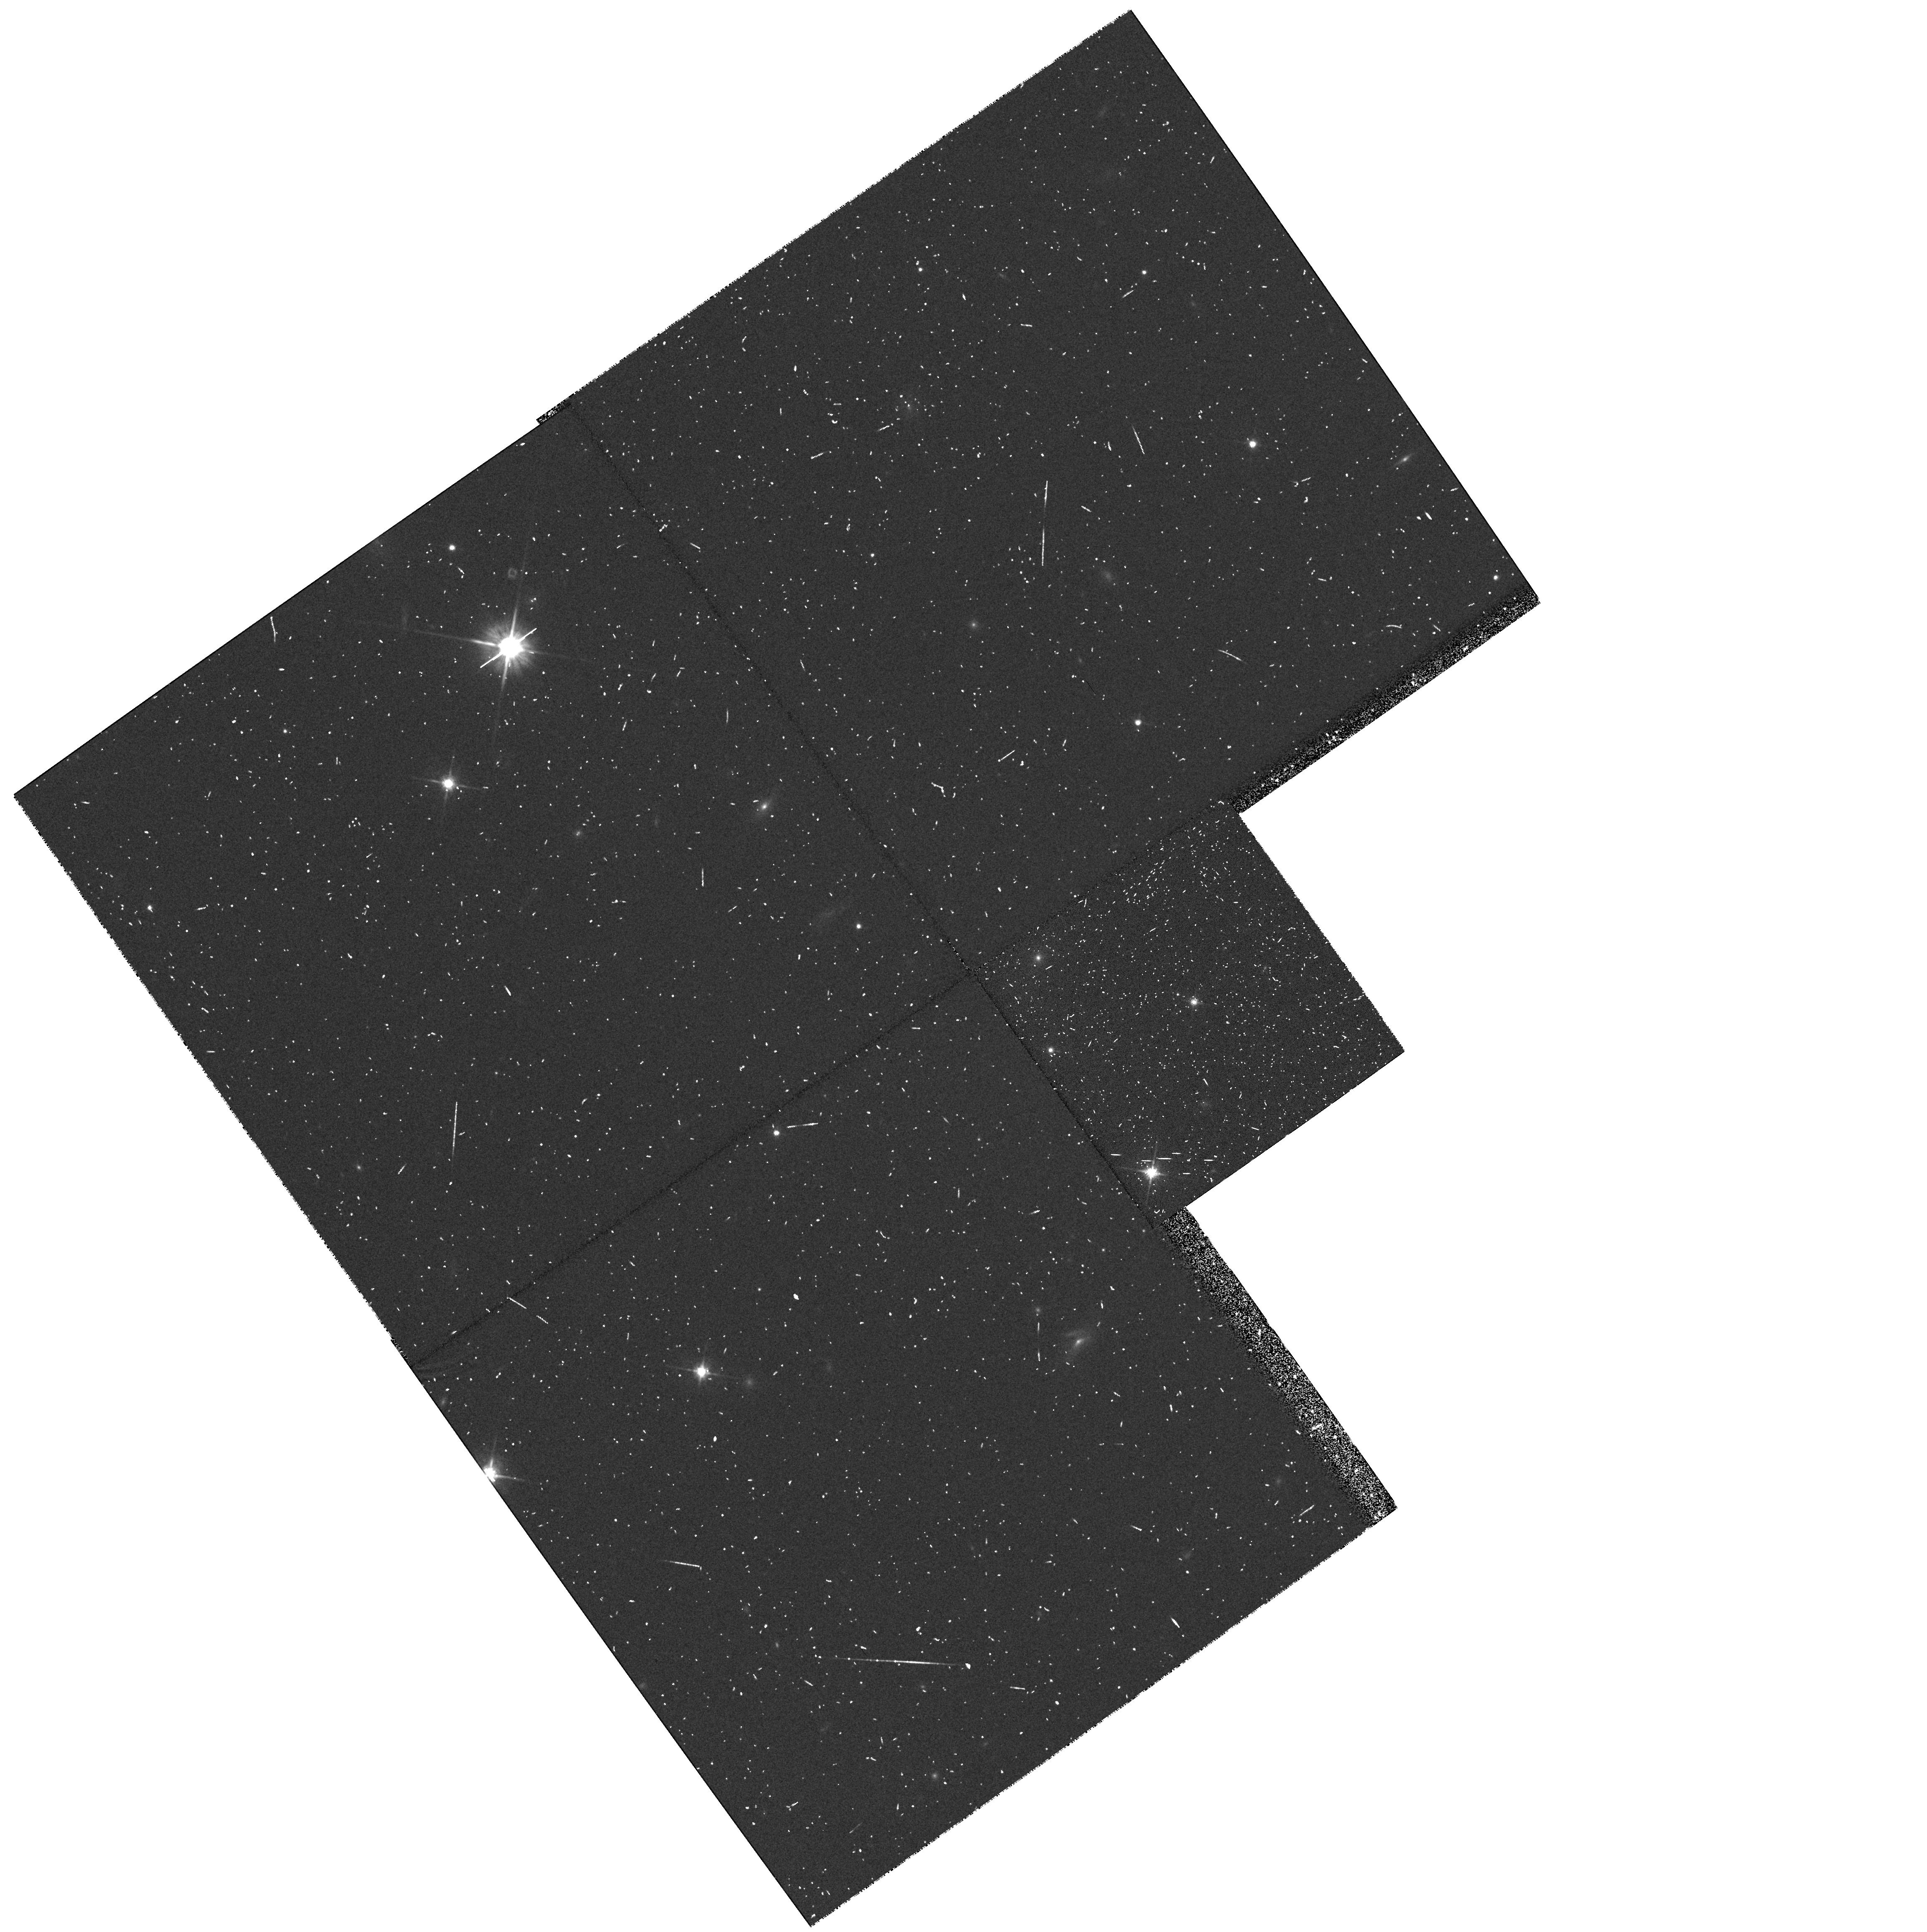
Target: PLEIADES-034142+235457. Instrument: WFPC2/PC. Filter: F702W. Exposure: 13 min. Observation ID: hst_6131_03_wfpc2_pc_f702w_u2rk03

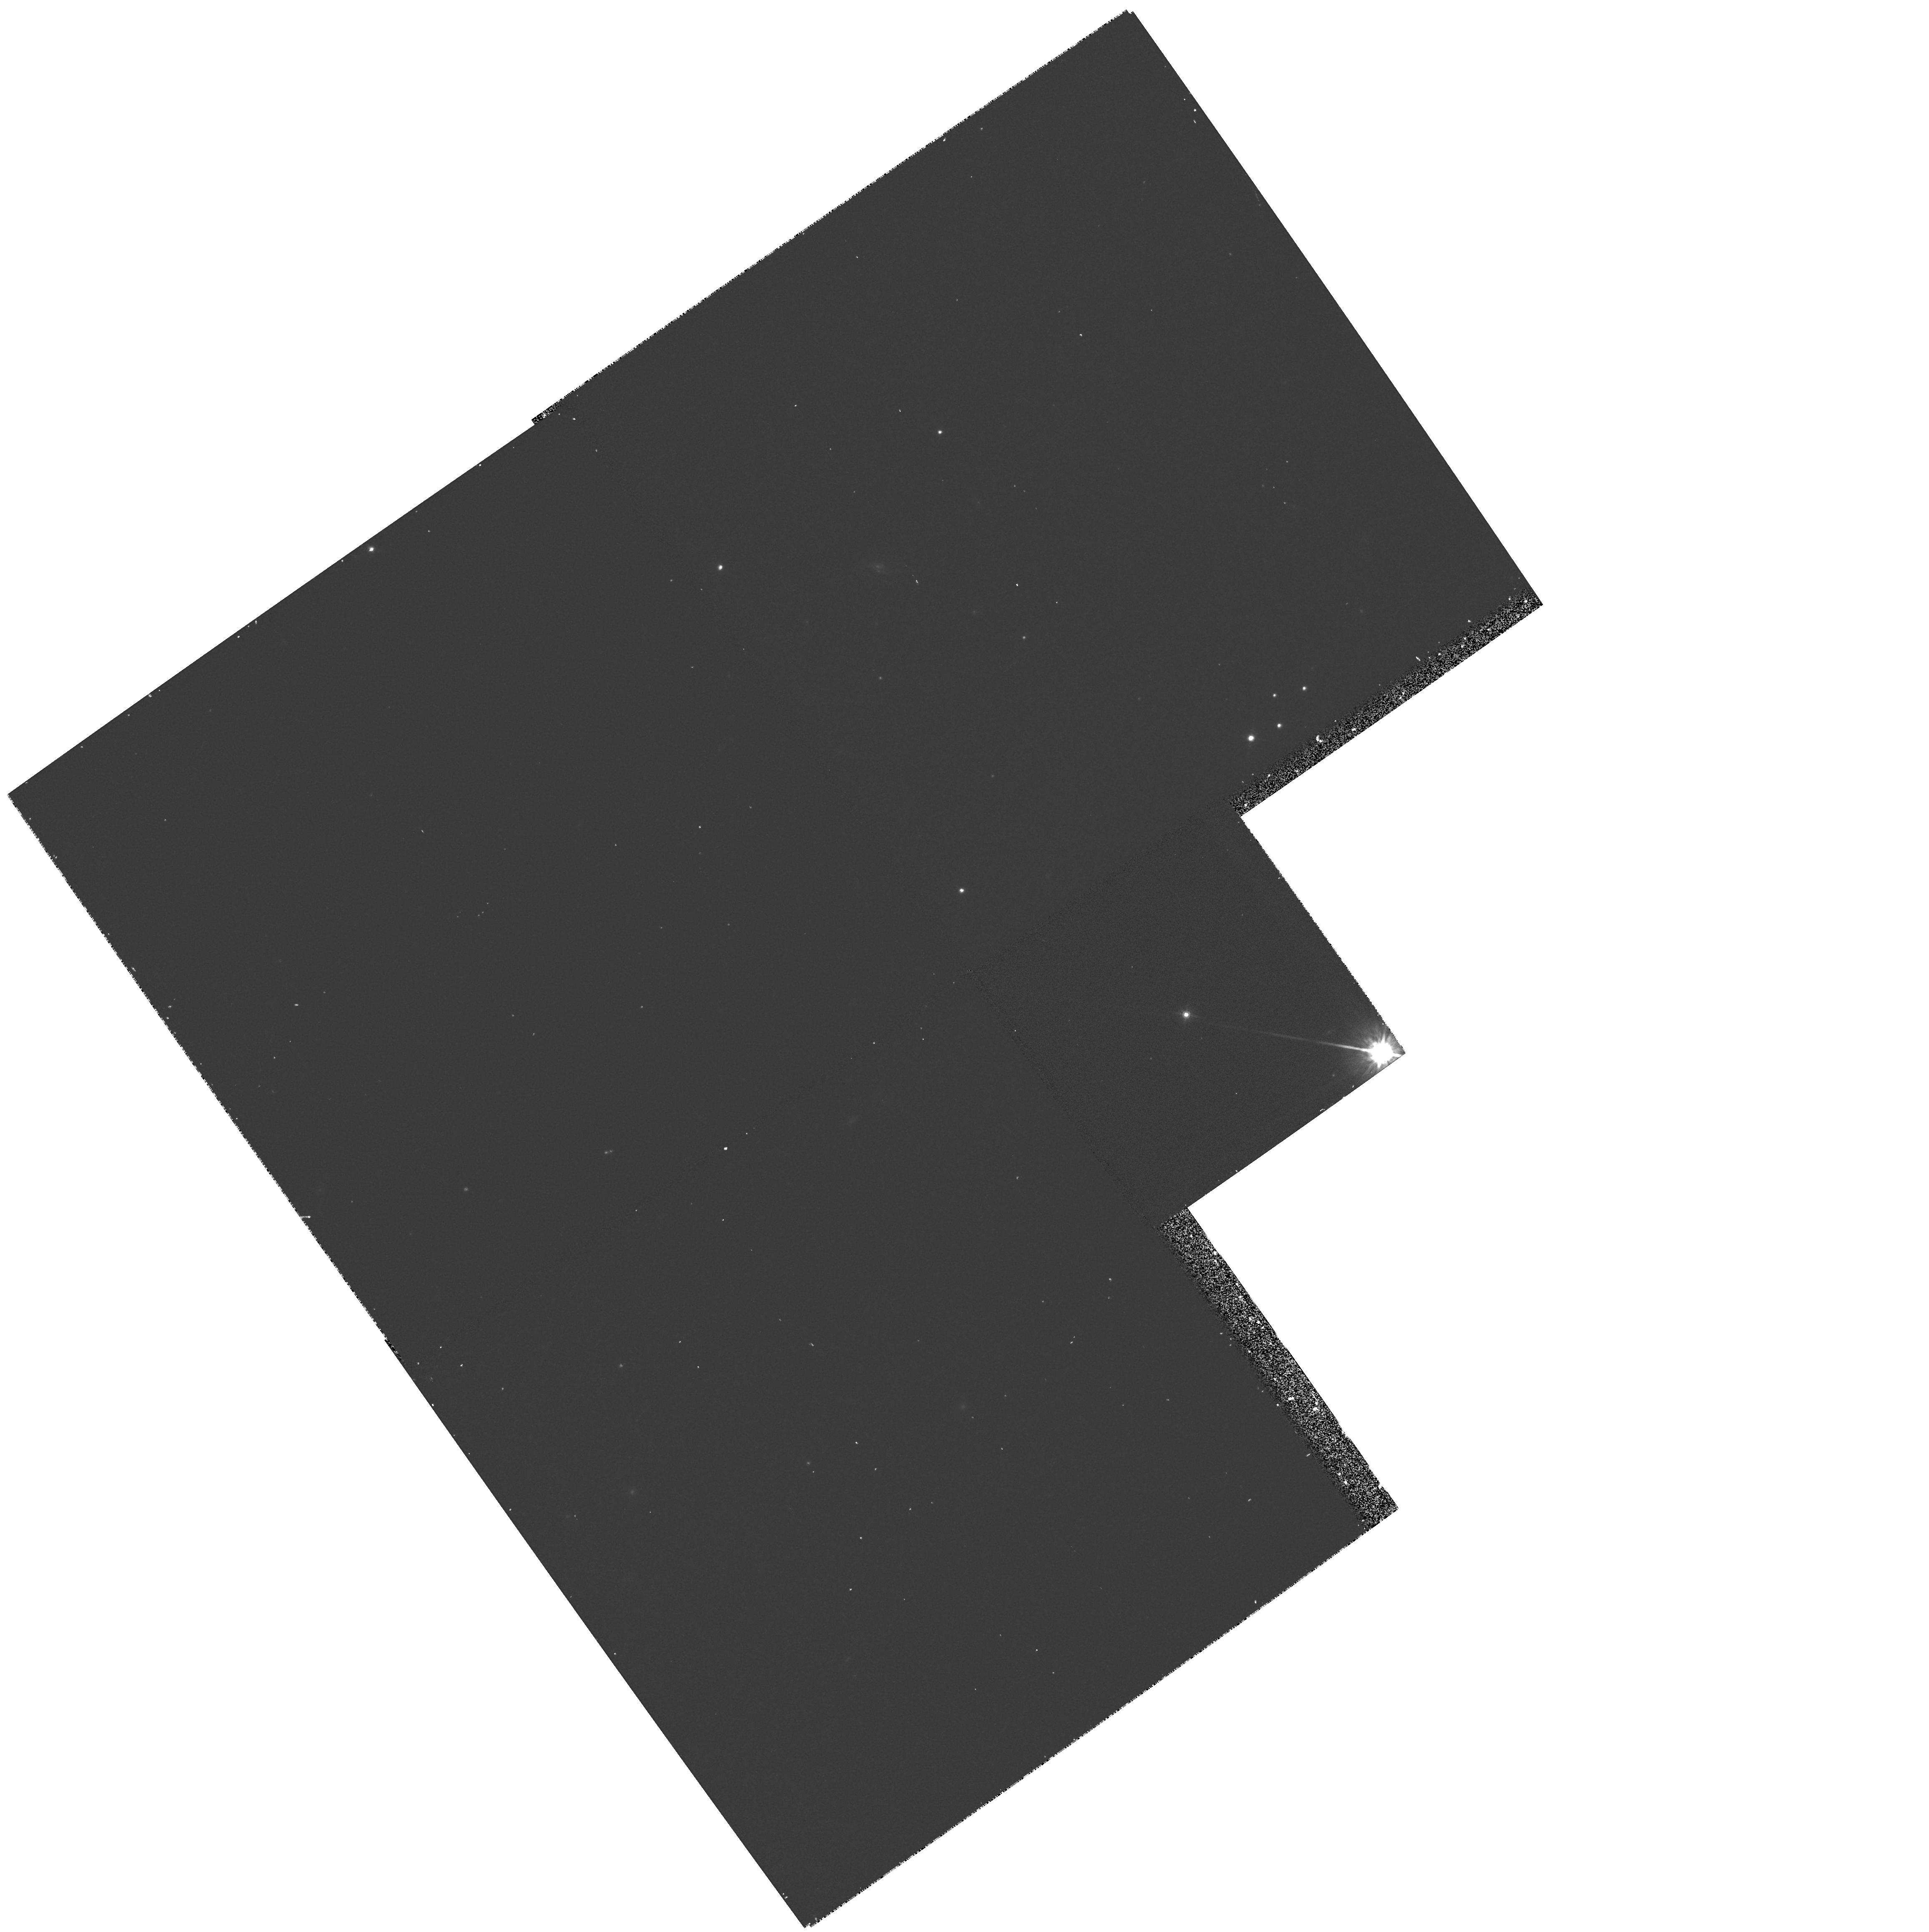
Target: PLEIADES-034513+235345. Instrument: WFPC2/PC. Filter: F785LP. Exposure: 17 min. Observation ID: hst_6131_06_wfpc2_pc_f785lp_u2rk06

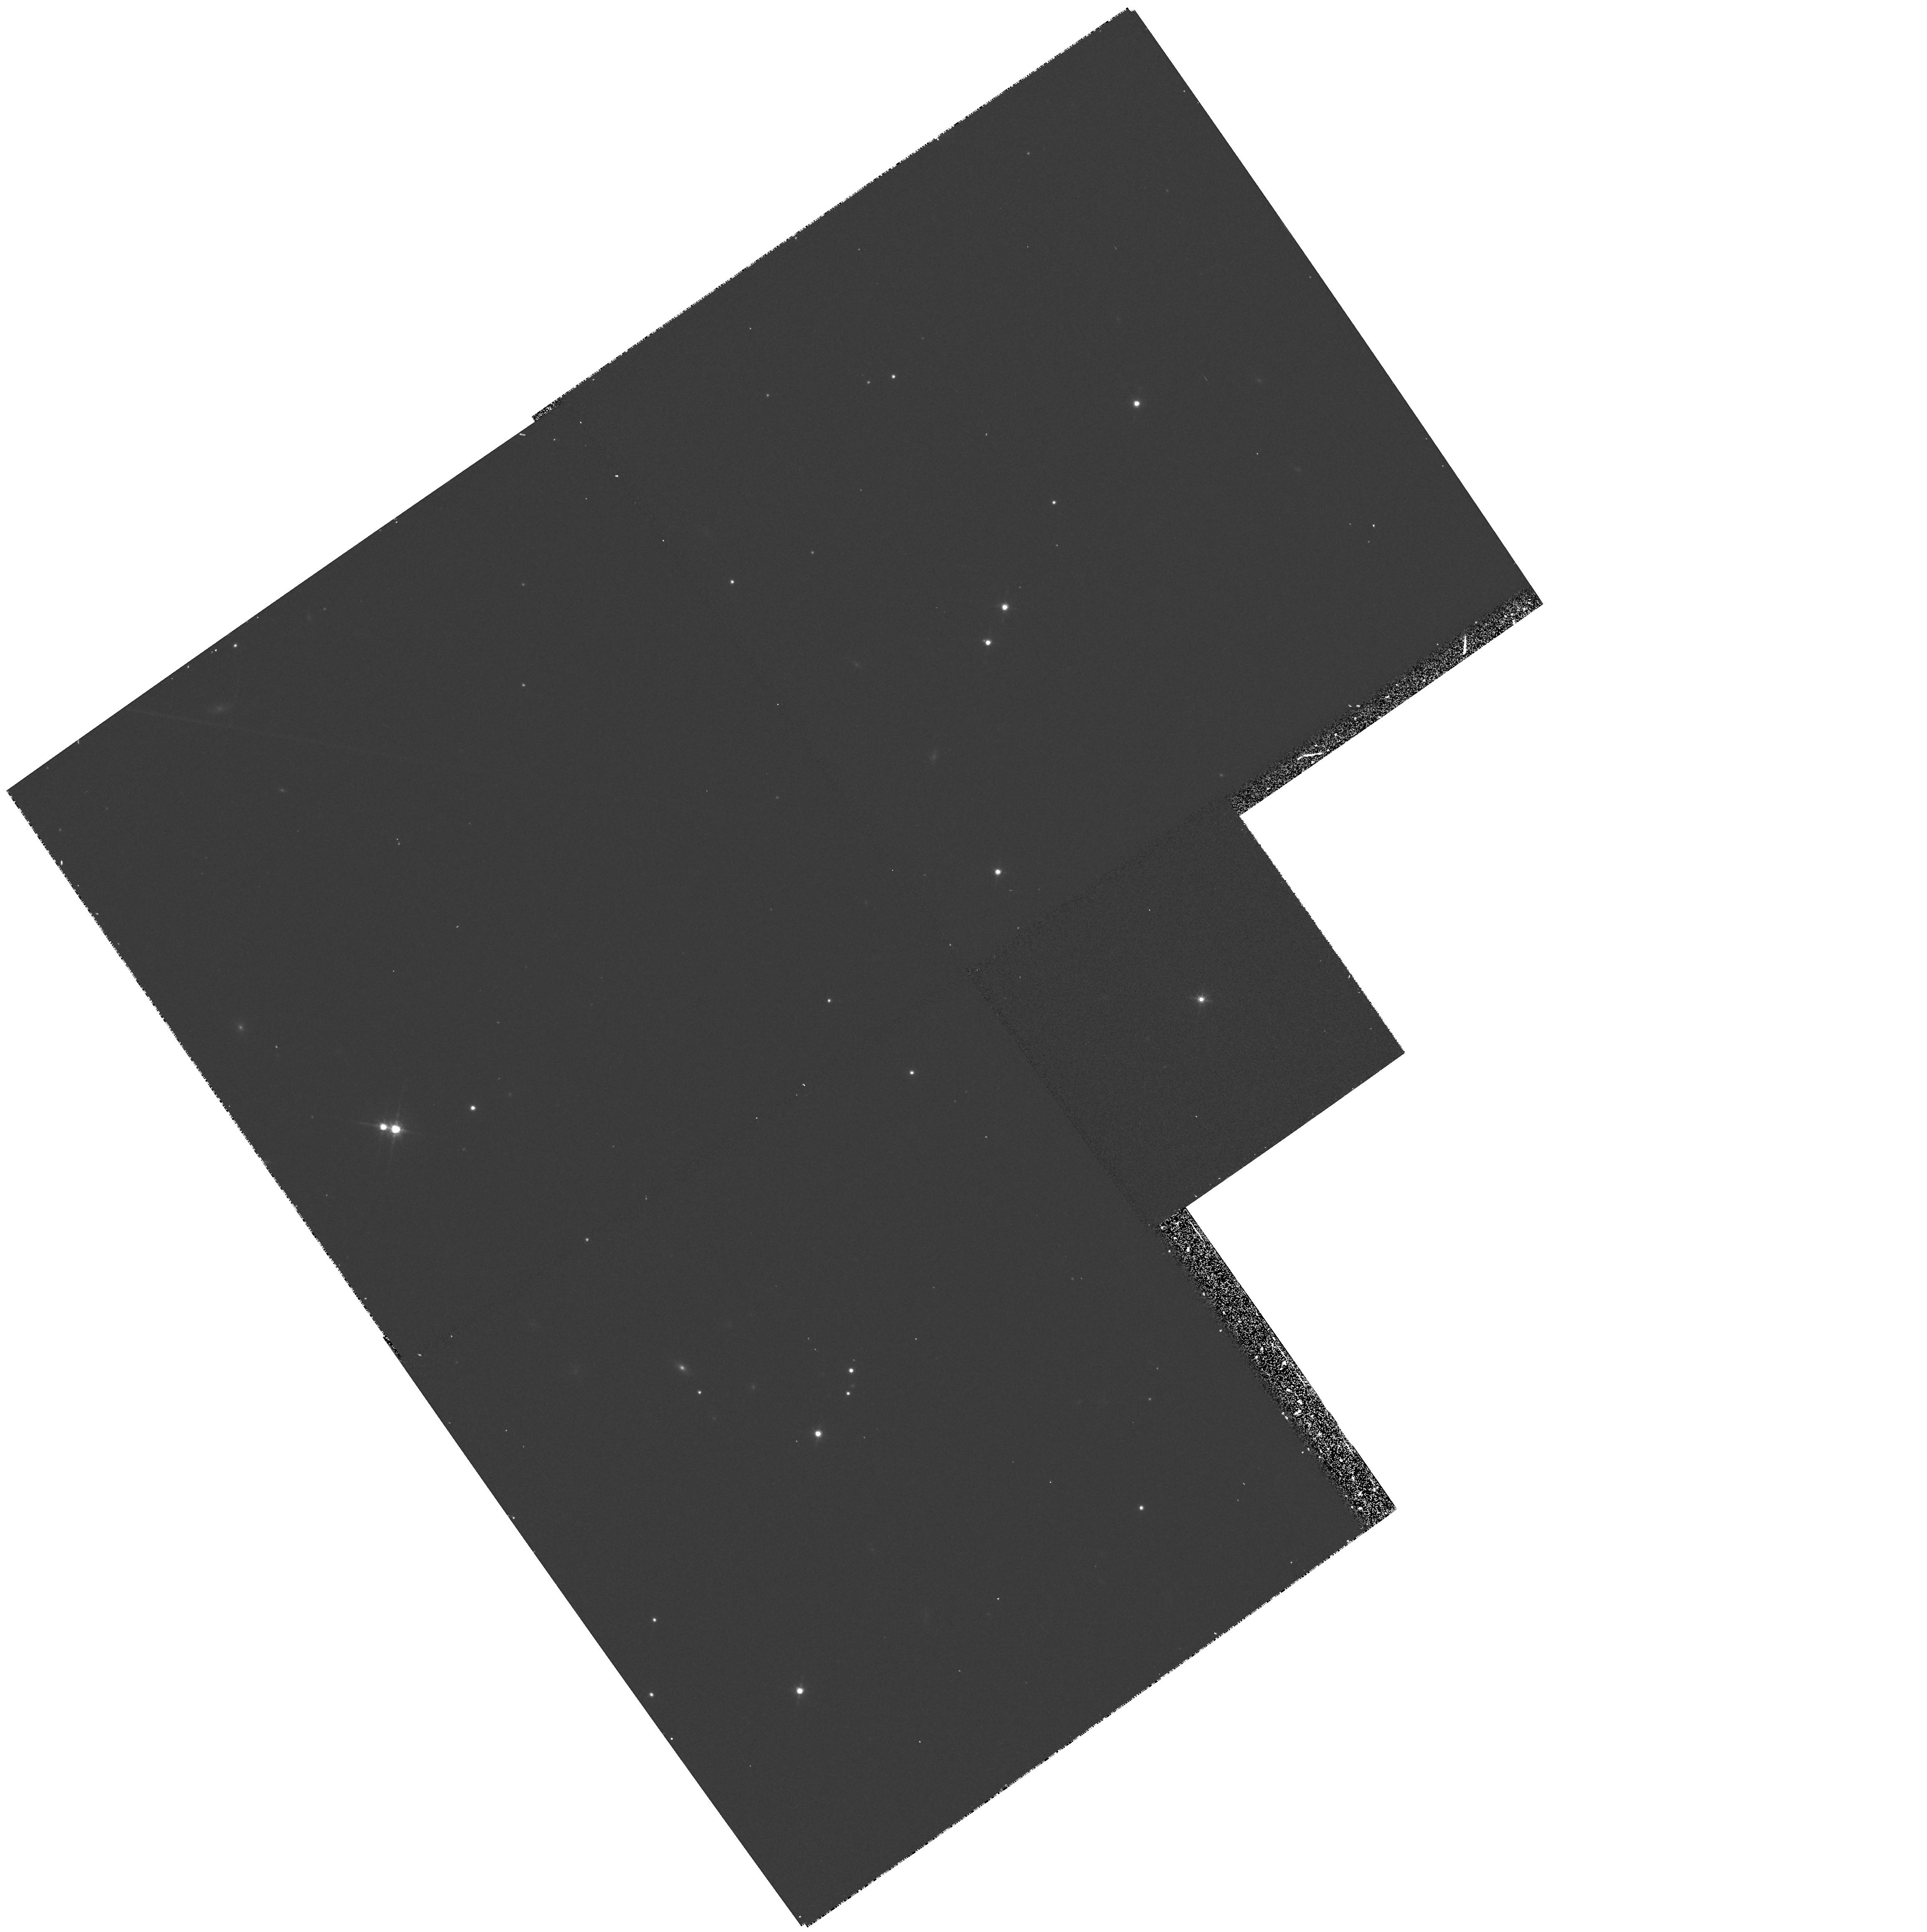
Target: PLEIADES-034436+233442. Instrument: WFPC2/PC. Filter: F785LP. Exposure: 17 min. Observation ID: hst_6131_02_wfpc2_pc_f785lp_u2rk02

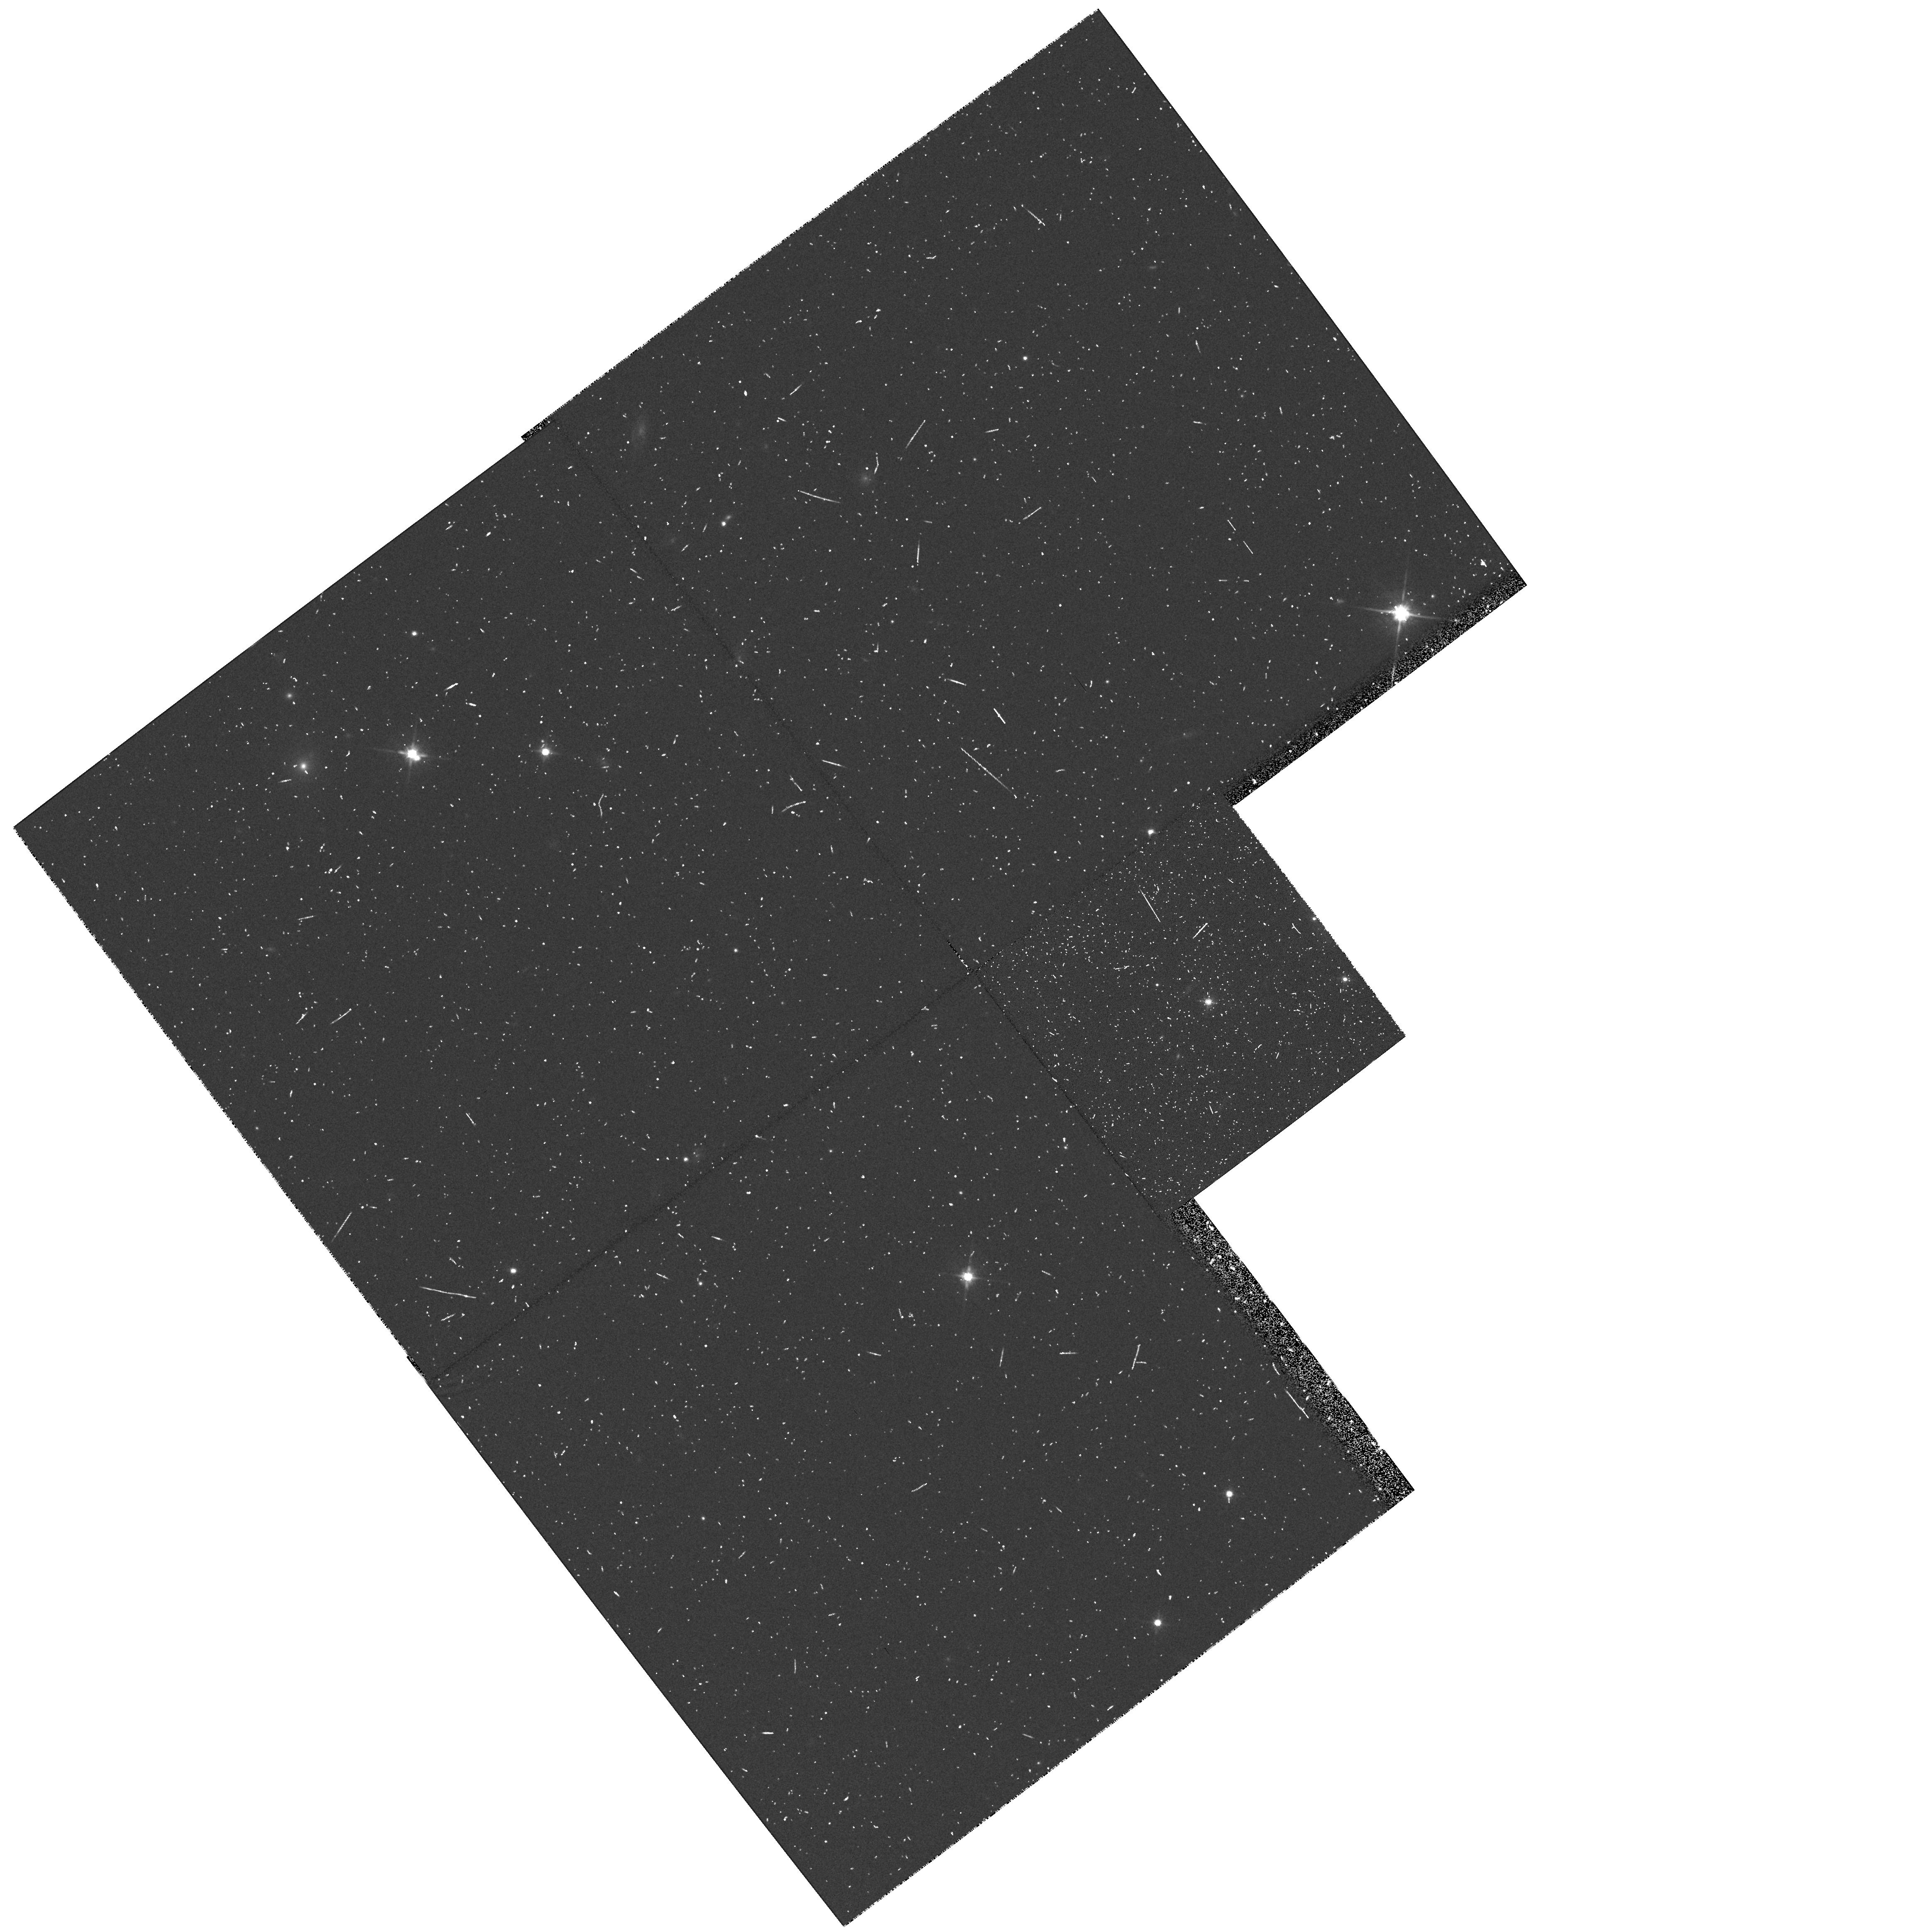
Target: PLEIADES-033716+262931. Instrument: WFPC2/PC. Filter: F702W. Exposure: 13 min. Observation ID: hst_6131_07_wfpc2_pc_f702w_u2rk07

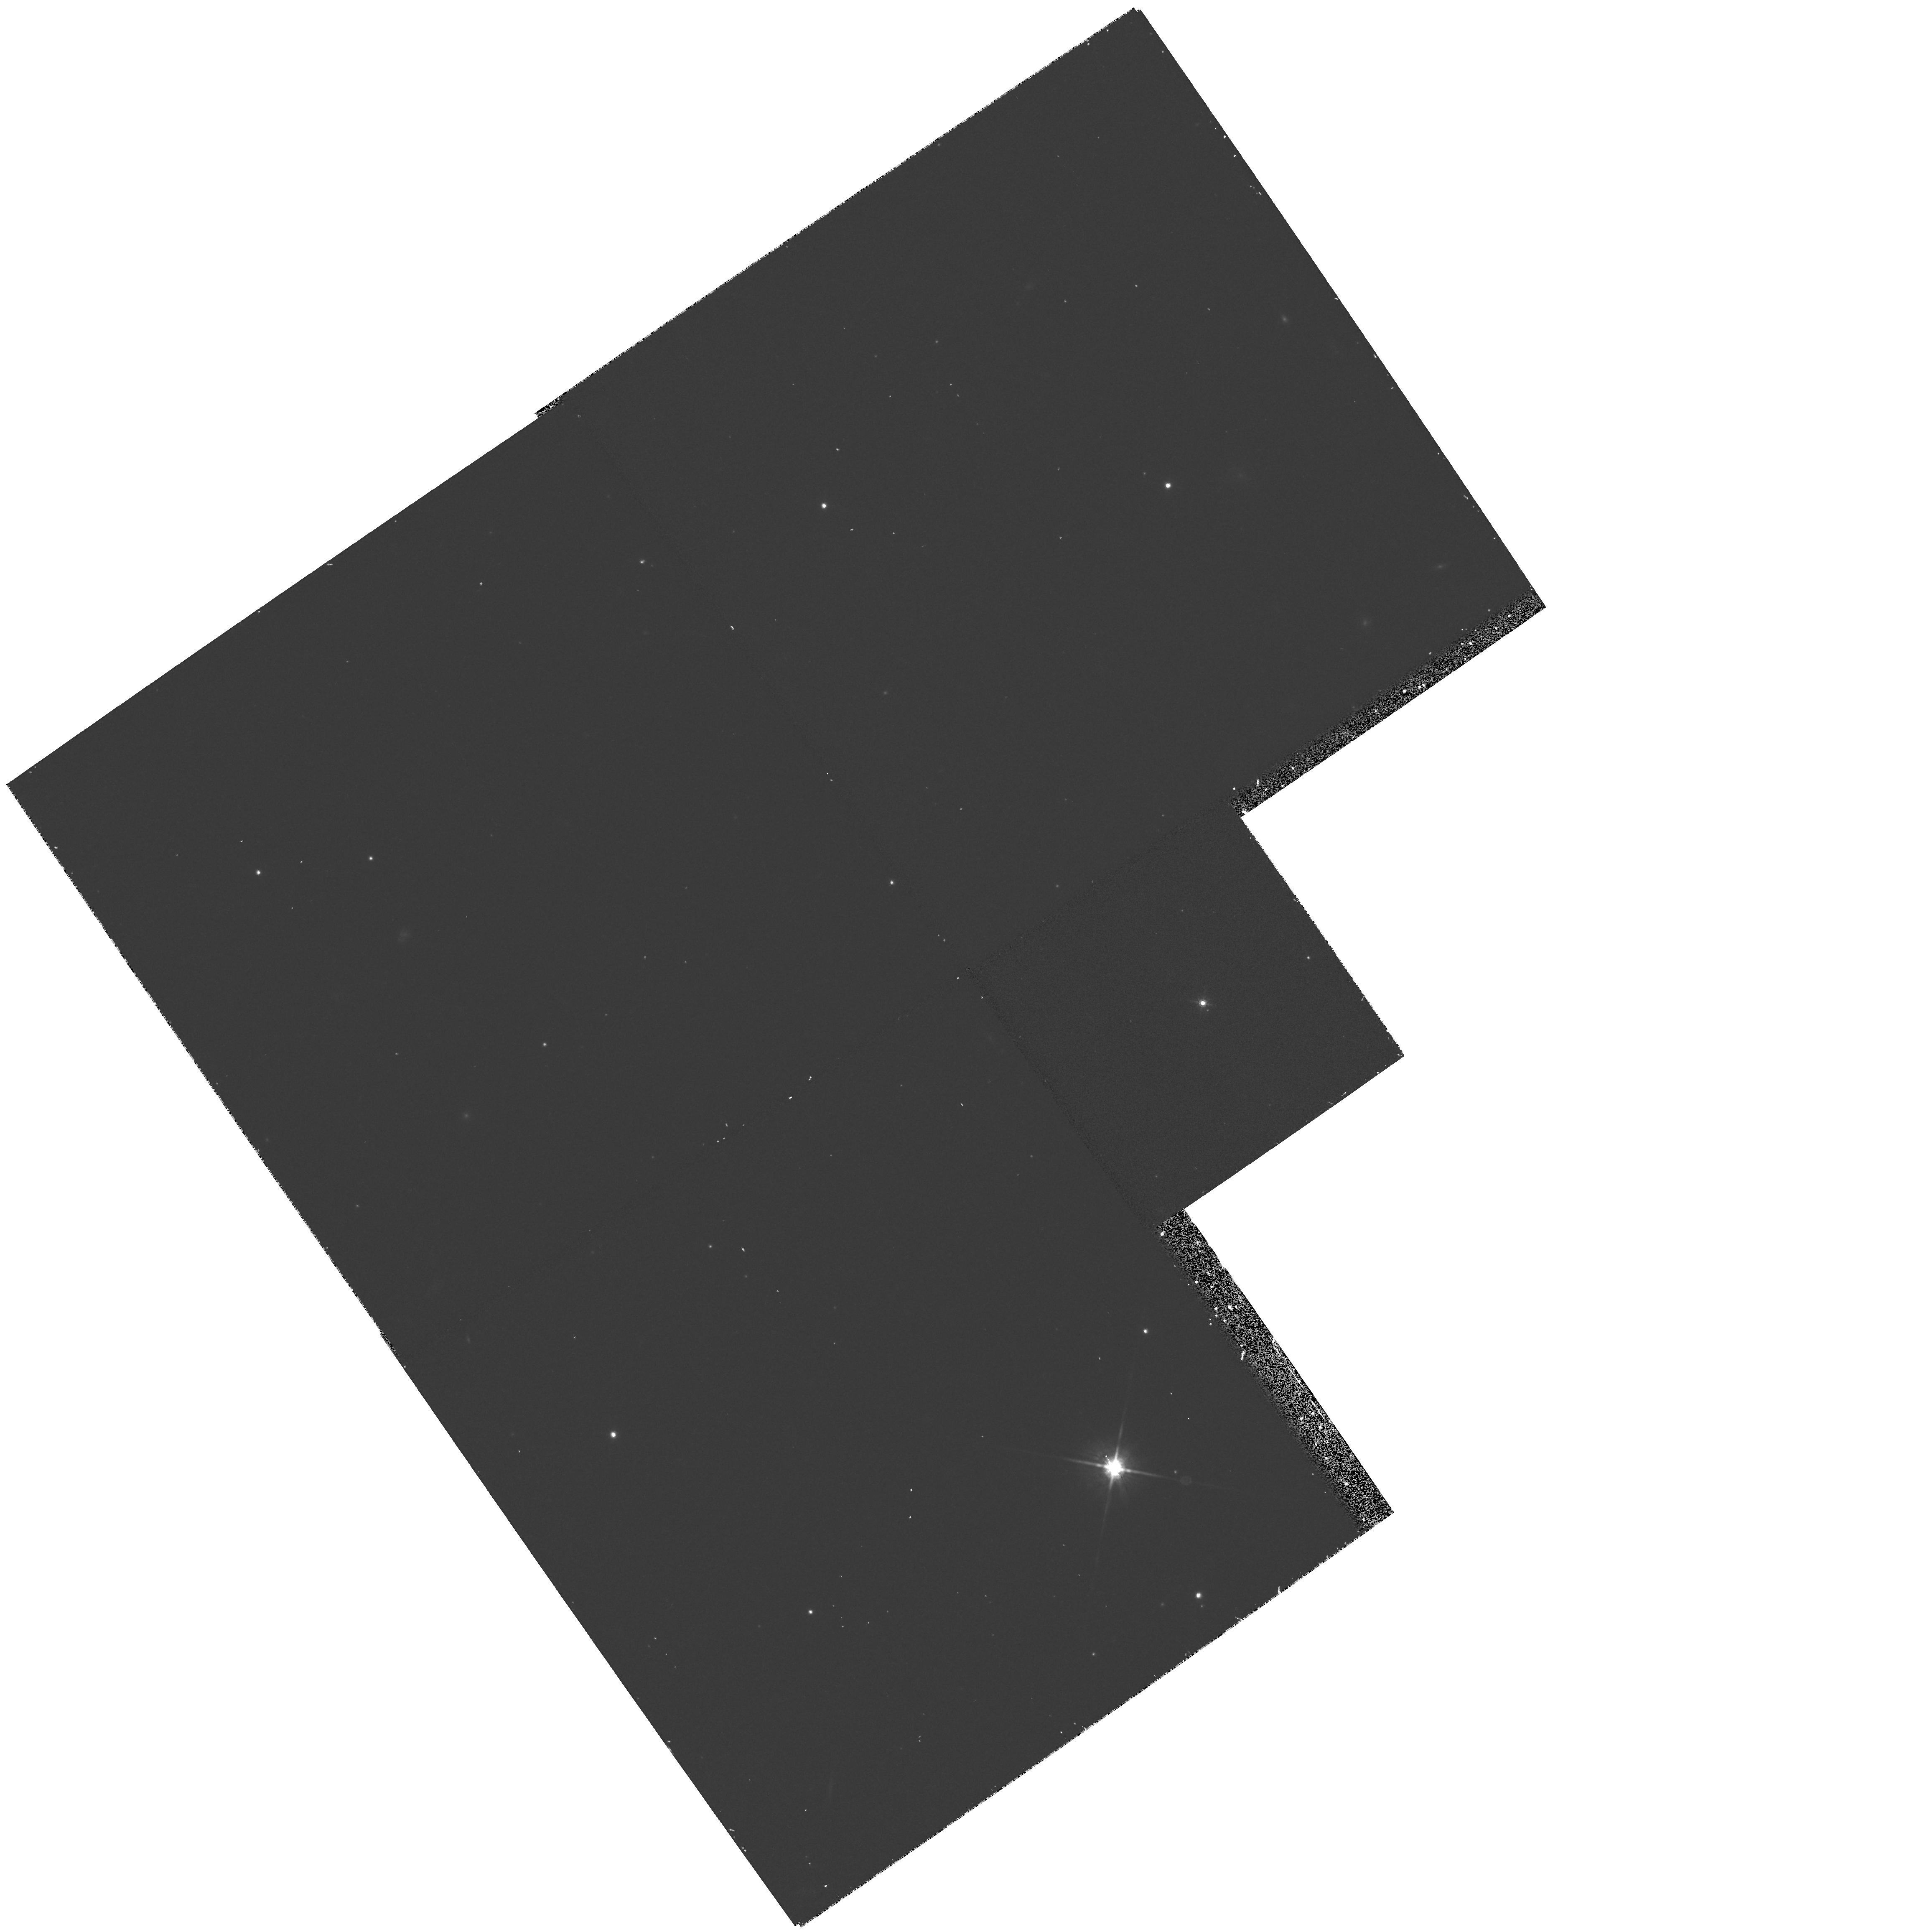
Target: PLEIADES-034835+225342. Instrument: WFPC2/PC. Filter: F785LP. Exposure: 17 min. Observation ID: hst_6131_04_wfpc2_pc_f785lp_u2rk04

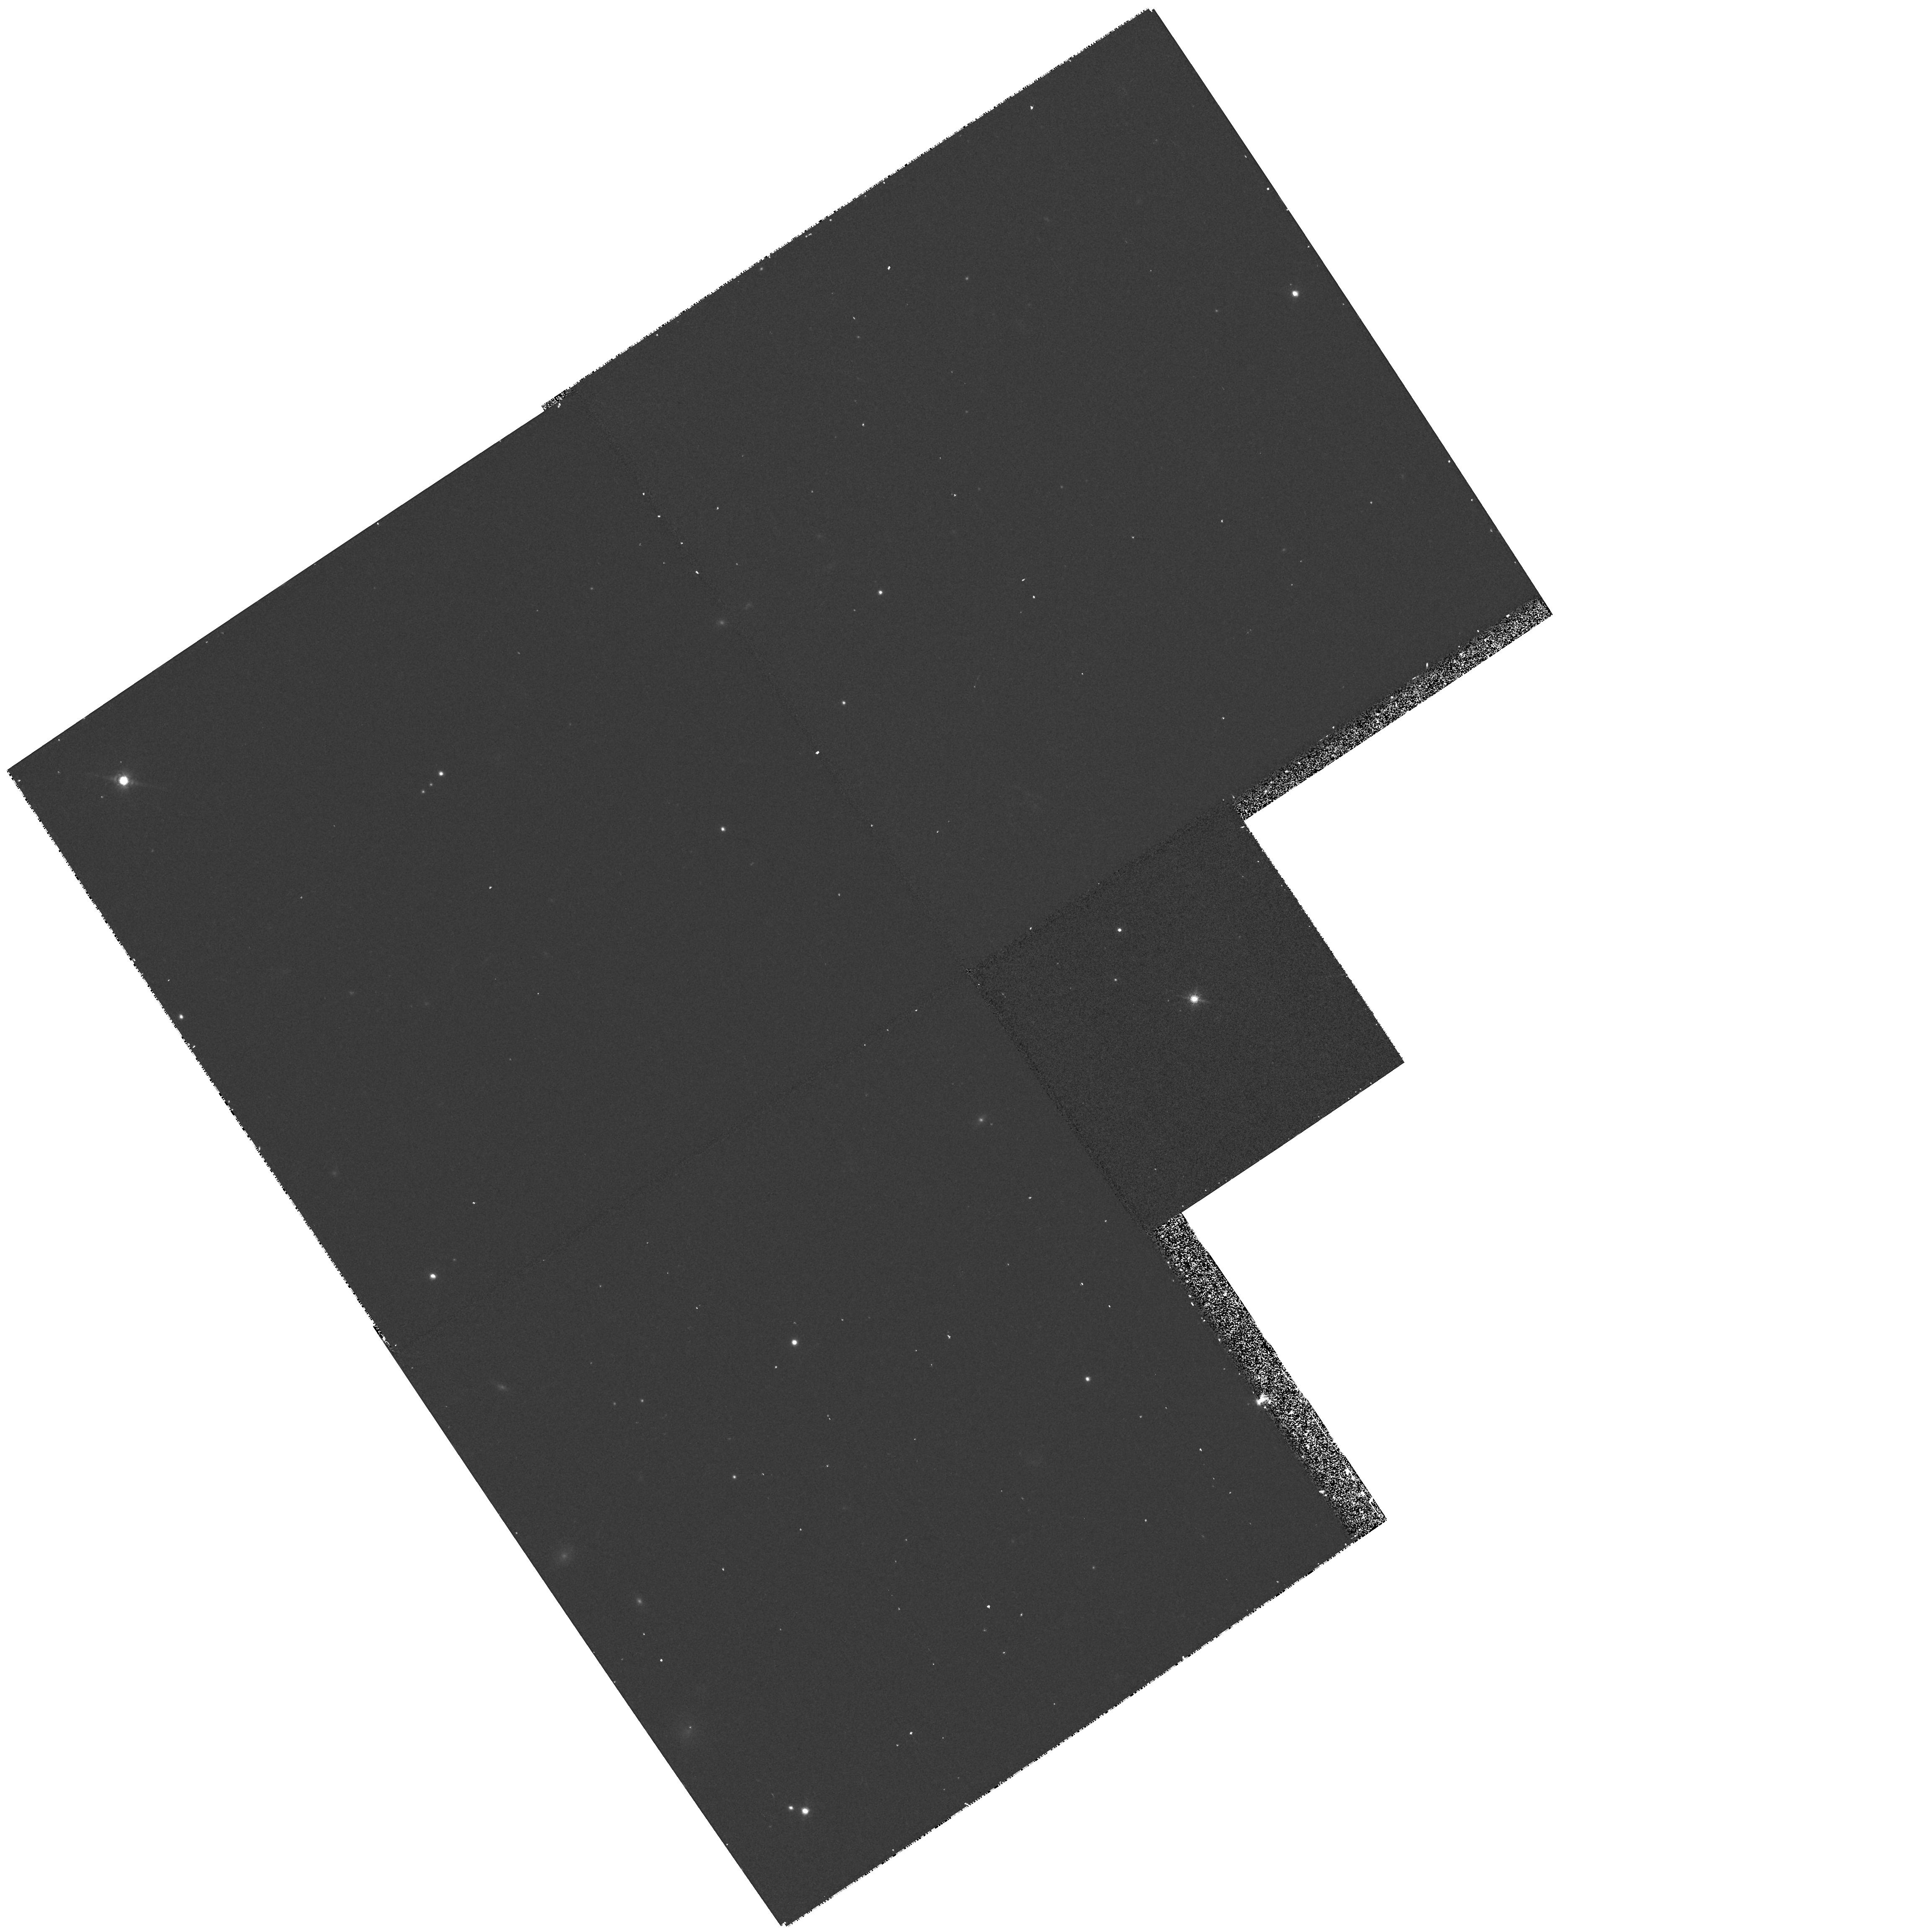
Target: PLEIADES-034601+221229. Instrument: WFPC2/PC. Filter: F785LP. Exposure: 17 min. Observation ID: hst_6131_05_wfpc2_pc_f785lp_u2rk05

BROWN DWARF BINARIES IN THE PLEIADES (PI: Jameson, Richard F.)

Hambly, Hawkins & Jameson (1991, MNRAS, 251, 1) carried out a deep proper motion survey of the Pleiades discovering a large population of low mass stars. Follow-up infrared photometry (Steele, Jameson, & Hambly, 1993, MNRAS, 263, 647) showed that around 20 of the Pleiades objects were good brown dwarf candidates (ie. had M<0.08M_\odot). The Pleiades objects found appear to lie along two sequences in the I,I-K diagram which we believe to be a single star sequence and a binary star sequence. To test this supposition we request high resolution imaging using PC2 of 8 of our brown dwarf candidtes which we believe to lie in binary systems. This will allow us to determine the validity of our photometric test for binarity and hence allow an estimate of the brown dwarf binary fraction to be made. This has important consequnces for the study of the cluster mass function and ultimately for star formation theory.